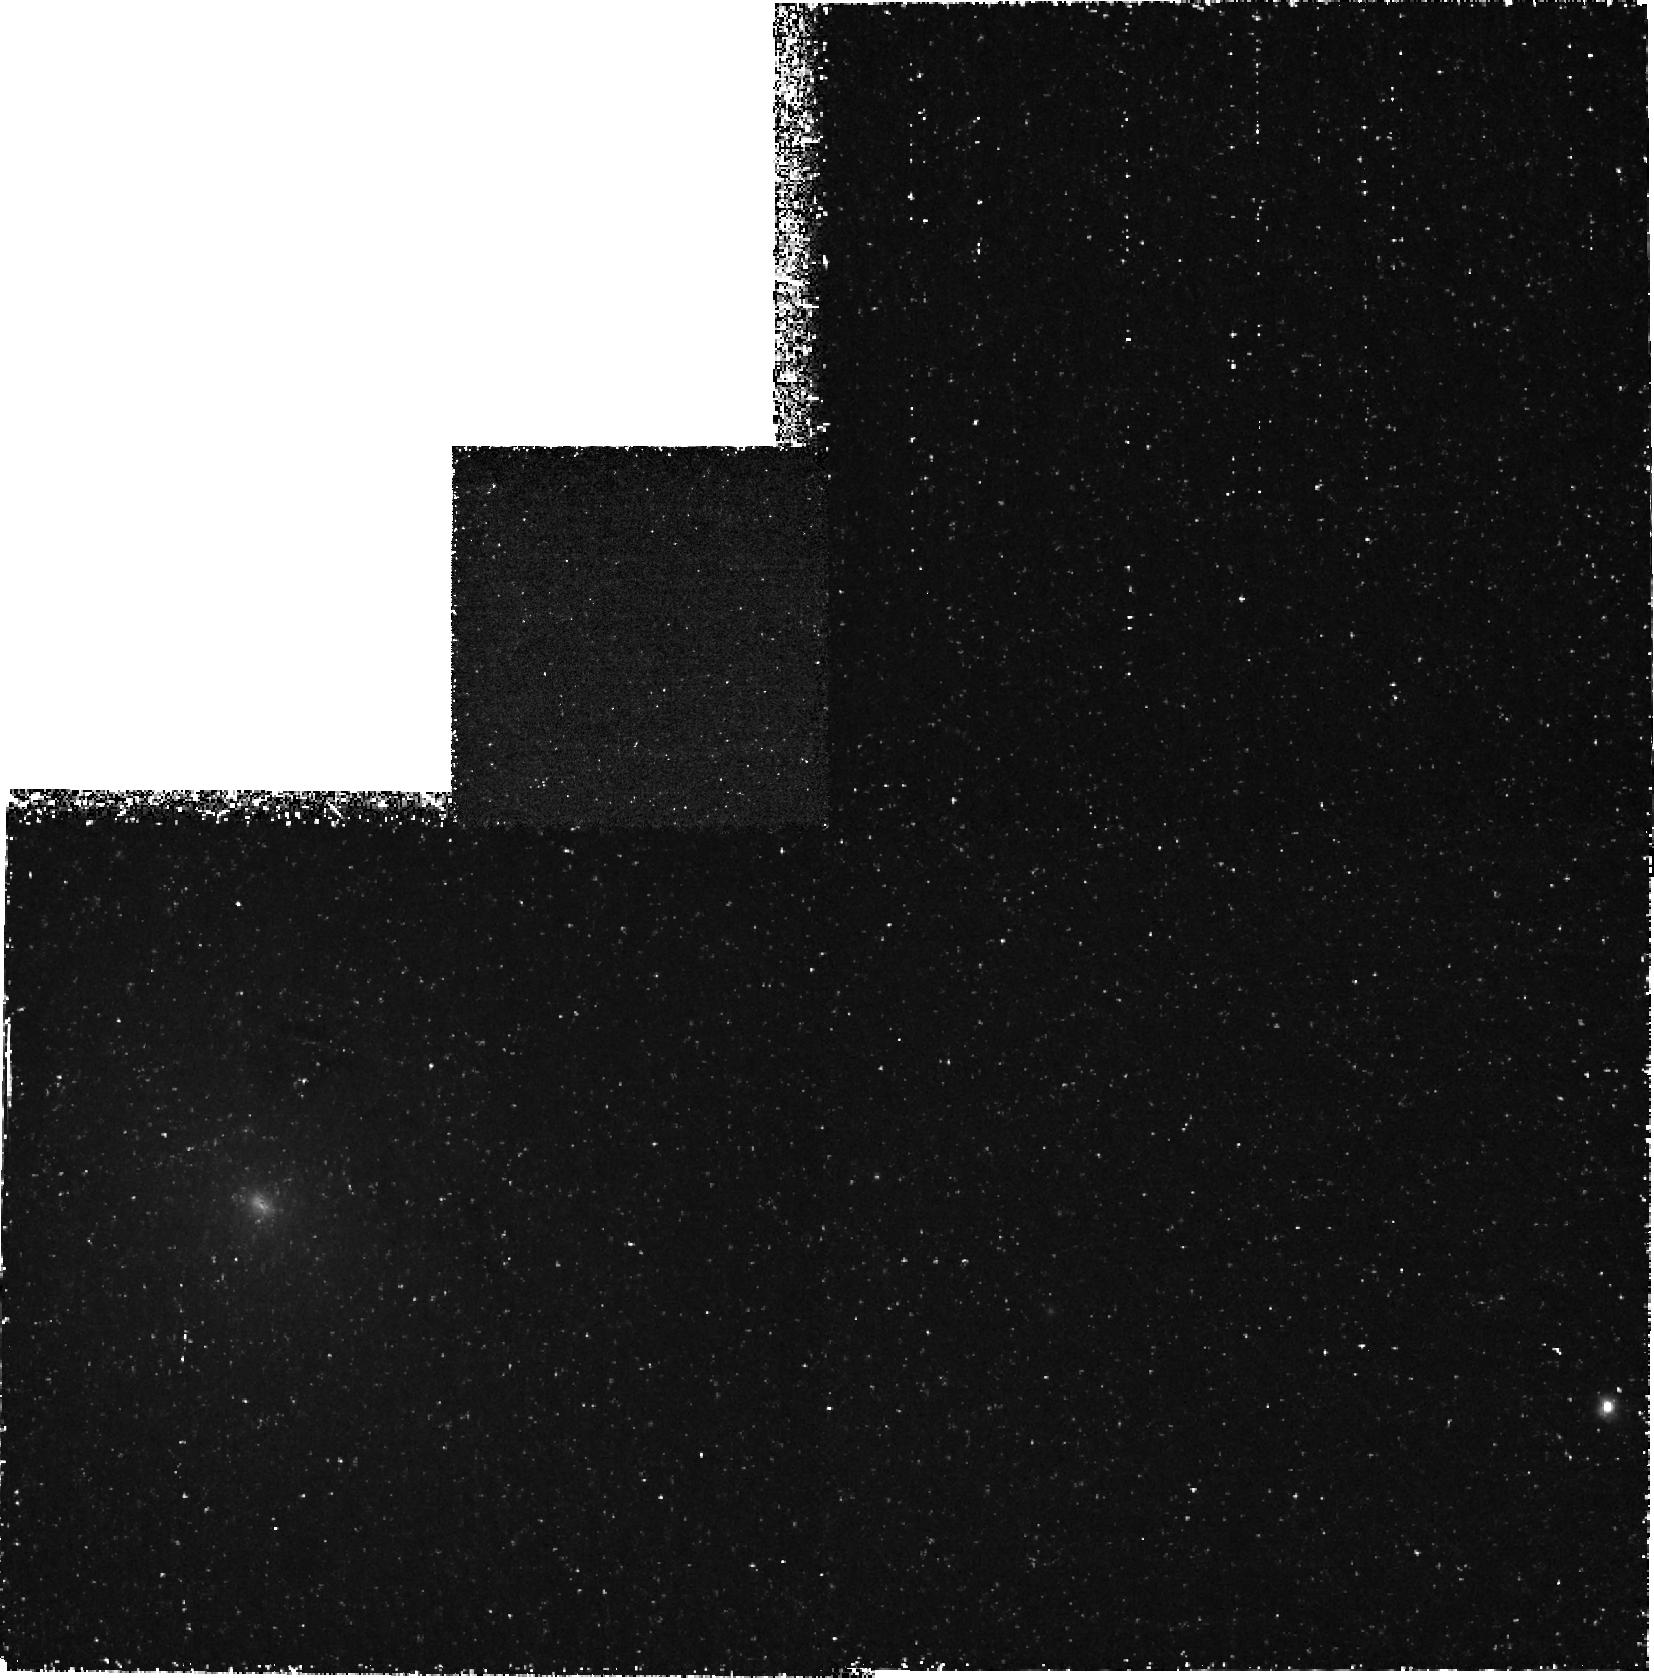
Target: S-AND. Instrument: WFPC2/PC. Filter: F255W. Exposure: 2.2 h. Observation ID: hst_6434_01_wfpc2_pc_f255w_u51001

UV Imaging of S Andromedae {SN 1885} in M31 (PI: Hamilton, Andrew J. S.)

We propose WFPC2 UV imaging of the remnant of S Andromedae, the 1885 supernova which exploded in the bulge of M31. Optical HST images obtained by us early in Cycle 5 show the remnant as a 0''.6 diameter (= +/- 9,000 : km : s^-1) absorption spot silhouetted against the bulge of M31. Unexpectedly, the absorption appears to be mainly caused by Ca II LambdaLambda3934,3968 (H & K) and not by Fe I 3860 as earlier suspected. We propose WFPC2 F255W imaging to detect the expected 0.5--1 Msun \ of iron ejecta in the remnant through background light absorption by the Fe II resonance line complexes at 2350 and 2600 Angstrom. A detection in the UV would: (1) confirm the presence of iron in this suspected, albeit peculiar, Type Ia supernova, (2) determine the Fe II expansion velocity, and (3) provide valuable information on the mass of Fe II in this 110 year old remnant.